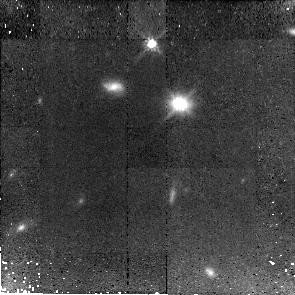
Target: J143955+355305. Instrument: NICMOS/NIC2. Filter: F110W. Exposure: 1.4 h. Observation ID: n9zf10010

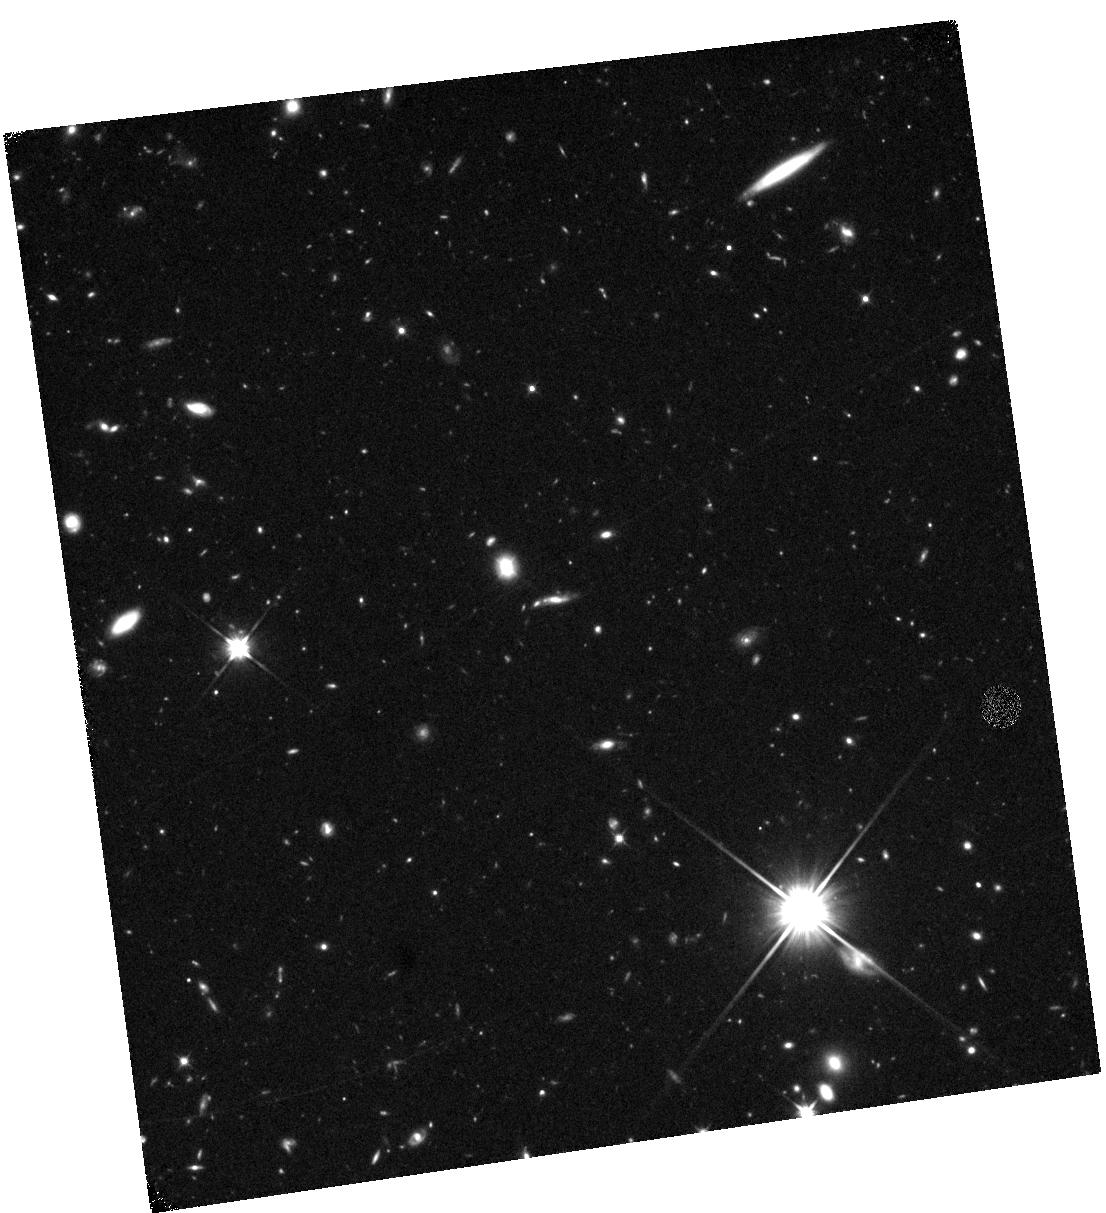
Target: J002006-005016. Instrument: WFC3/IR. Filter: F110W. Exposure: 40 min. Observation ID: hst_11208_03_wfc3_ir_f110w_i9zf03

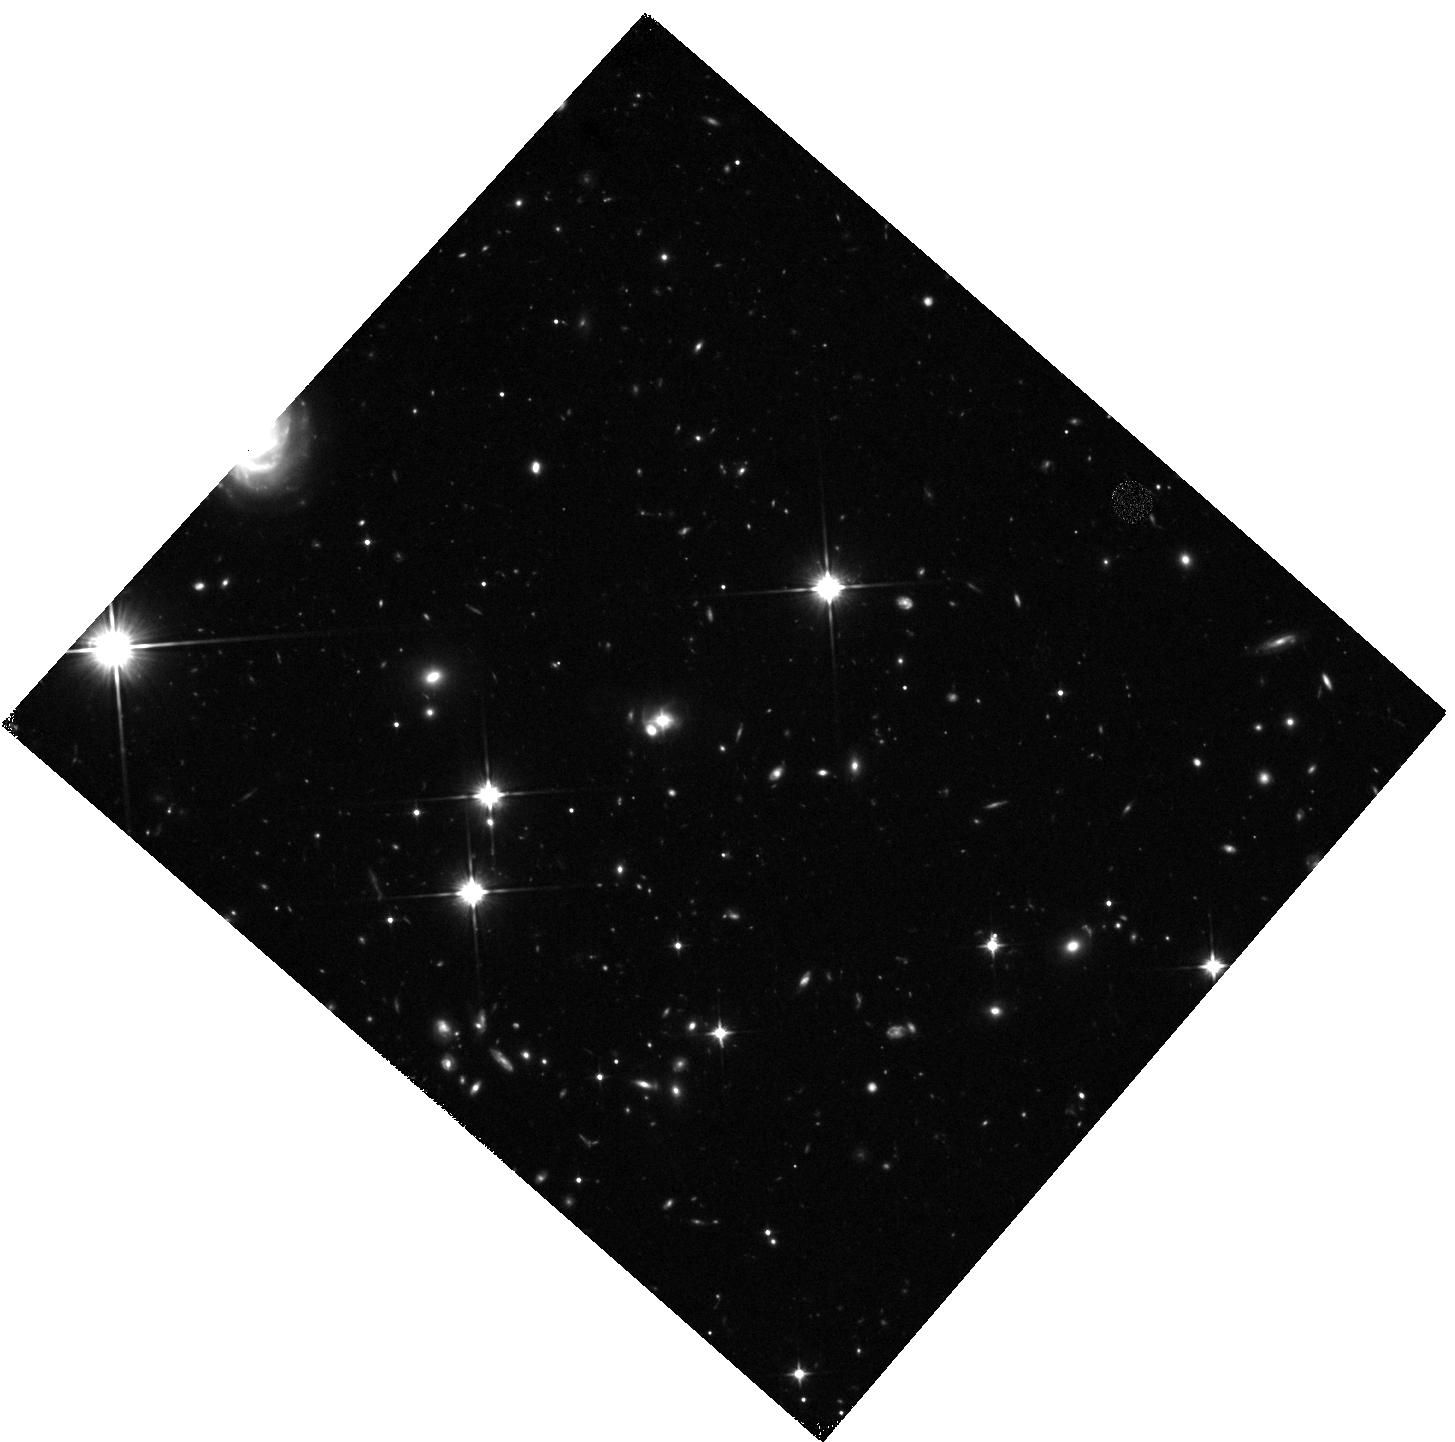
Target: J083655+075712. Instrument: WFC3/IR. Filter: F110W. Exposure: 40 min. Observation ID: hst_11208_01_wfc3_ir_f110w_i9zf01

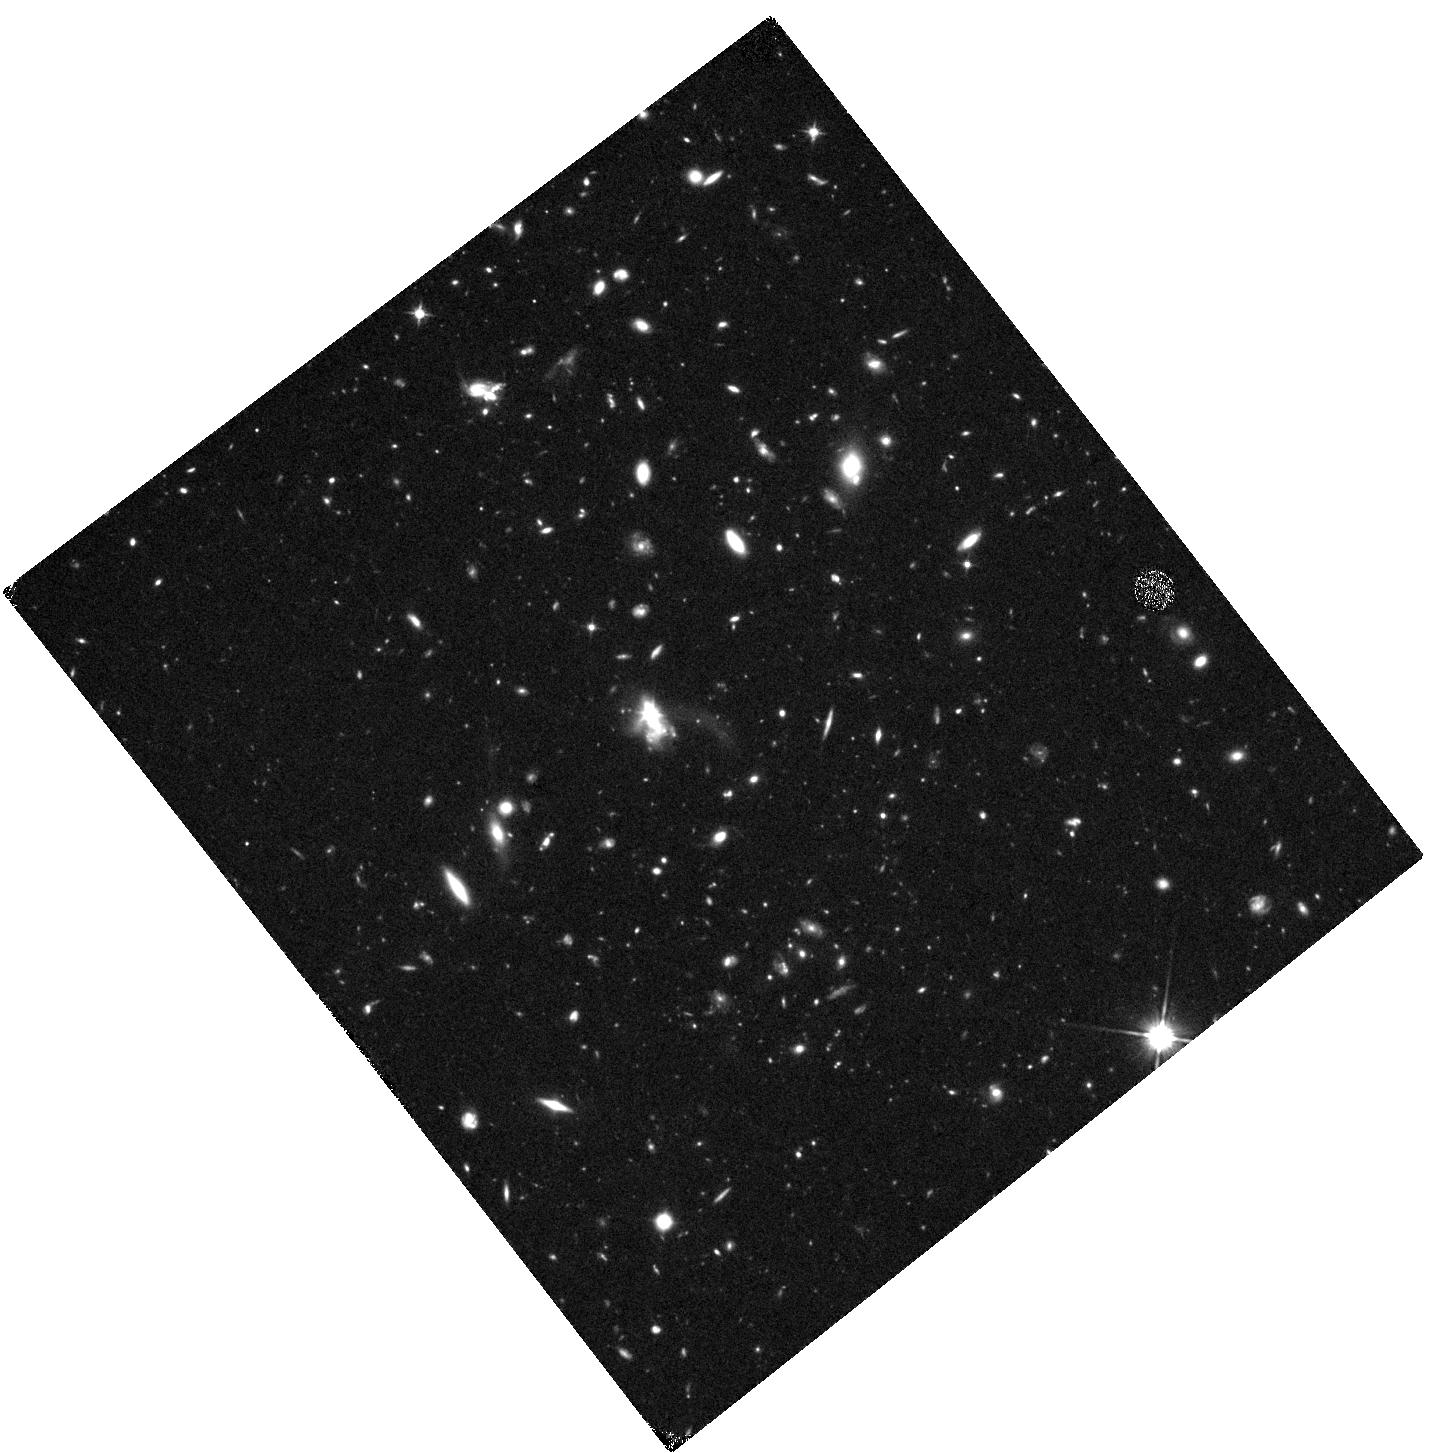
Target: J093211+433813.1. Instrument: WFC3/IR. Filter: F110W. Exposure: 40 min. Observation ID: hst_11208_04_wfc3_ir_f110w_i9zf04

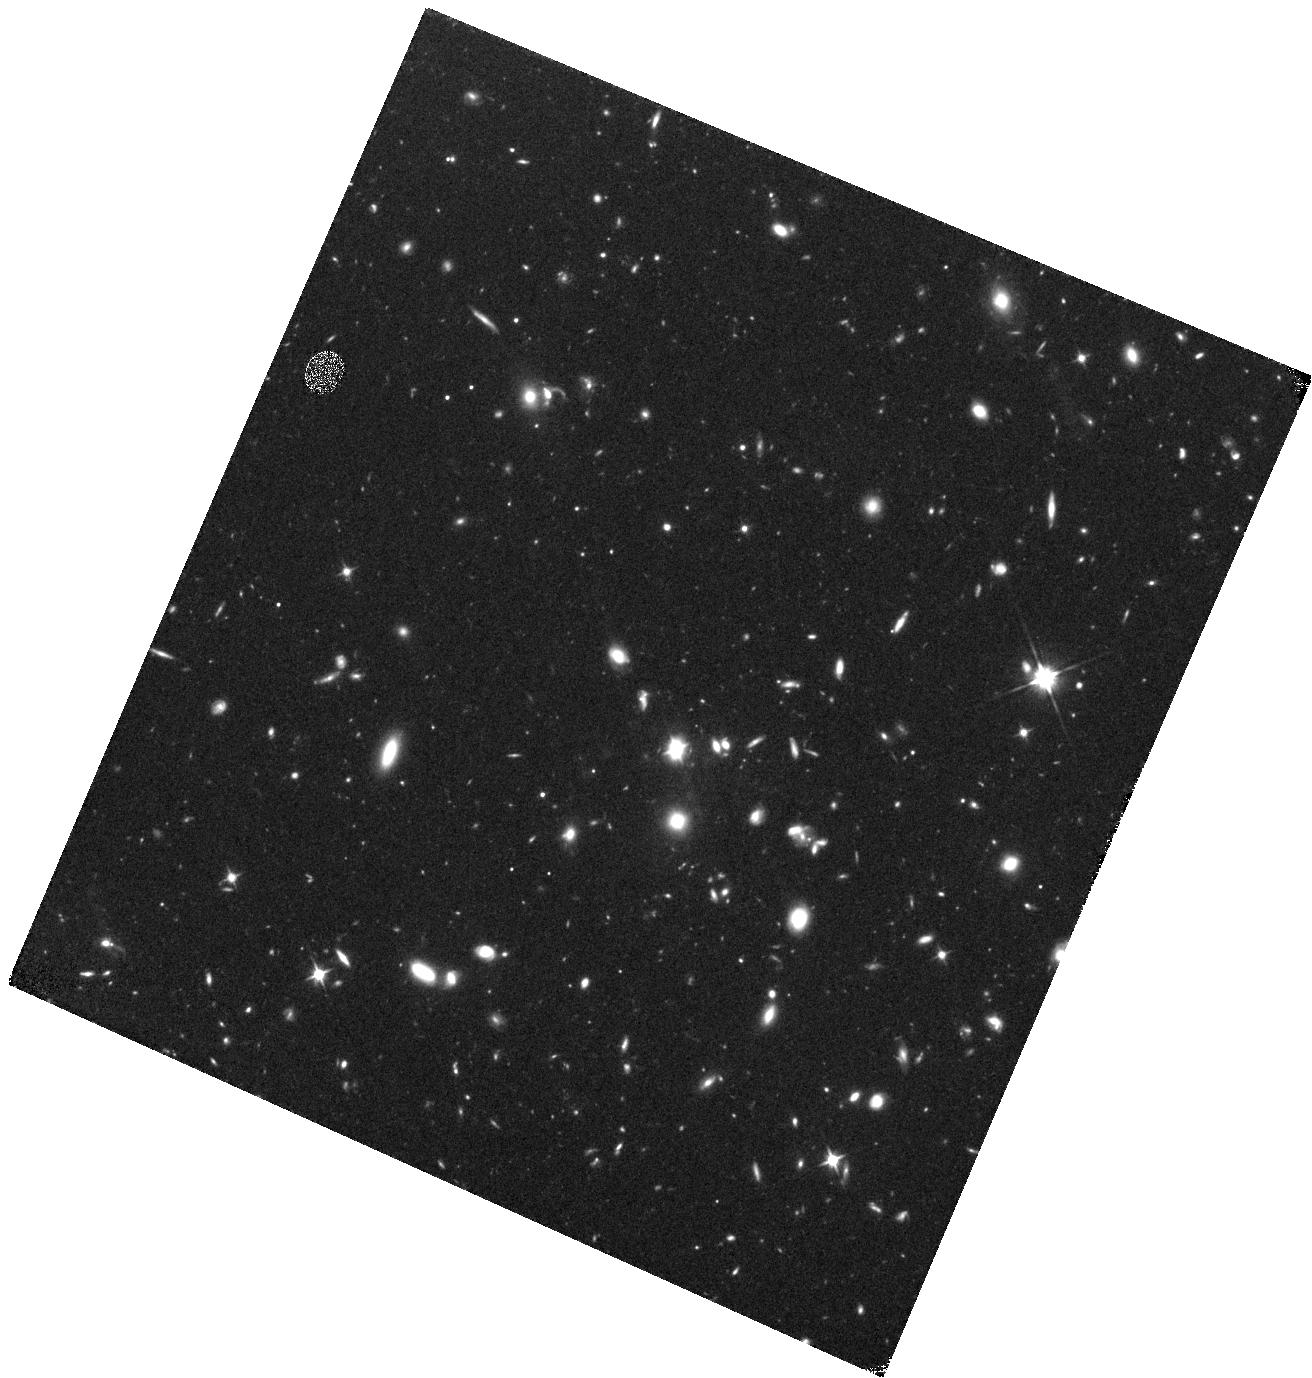
Target: J155228+562236. Instrument: WFC3/IR. Filter: F110W. Exposure: 40 min. Observation ID: hst_11208_07_wfc3_ir_f110w_i9zf07

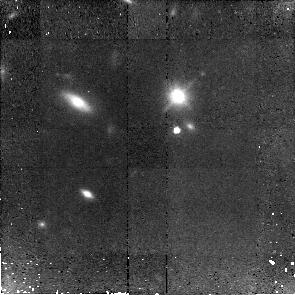
Target: J163252+263749. Instrument: NICMOS/NIC2. Filter: F110W. Exposure: 1.4 h. Observation ID: n9zf06010

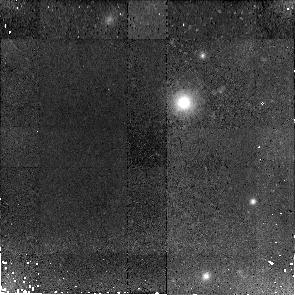
Target: J150015+322940. Instrument: NICMOS/NIC2. Filter: F110W. Exposure: 1.4 h. Observation ID: n9zf14010

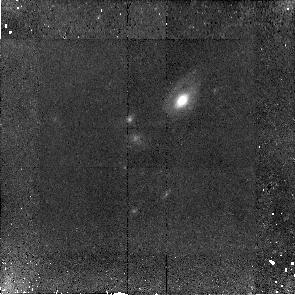
Target: J015516-094556. Instrument: NICMOS/NIC2. Filter: F110W. Exposure: 1.4 h. Observation ID: n9zf09010

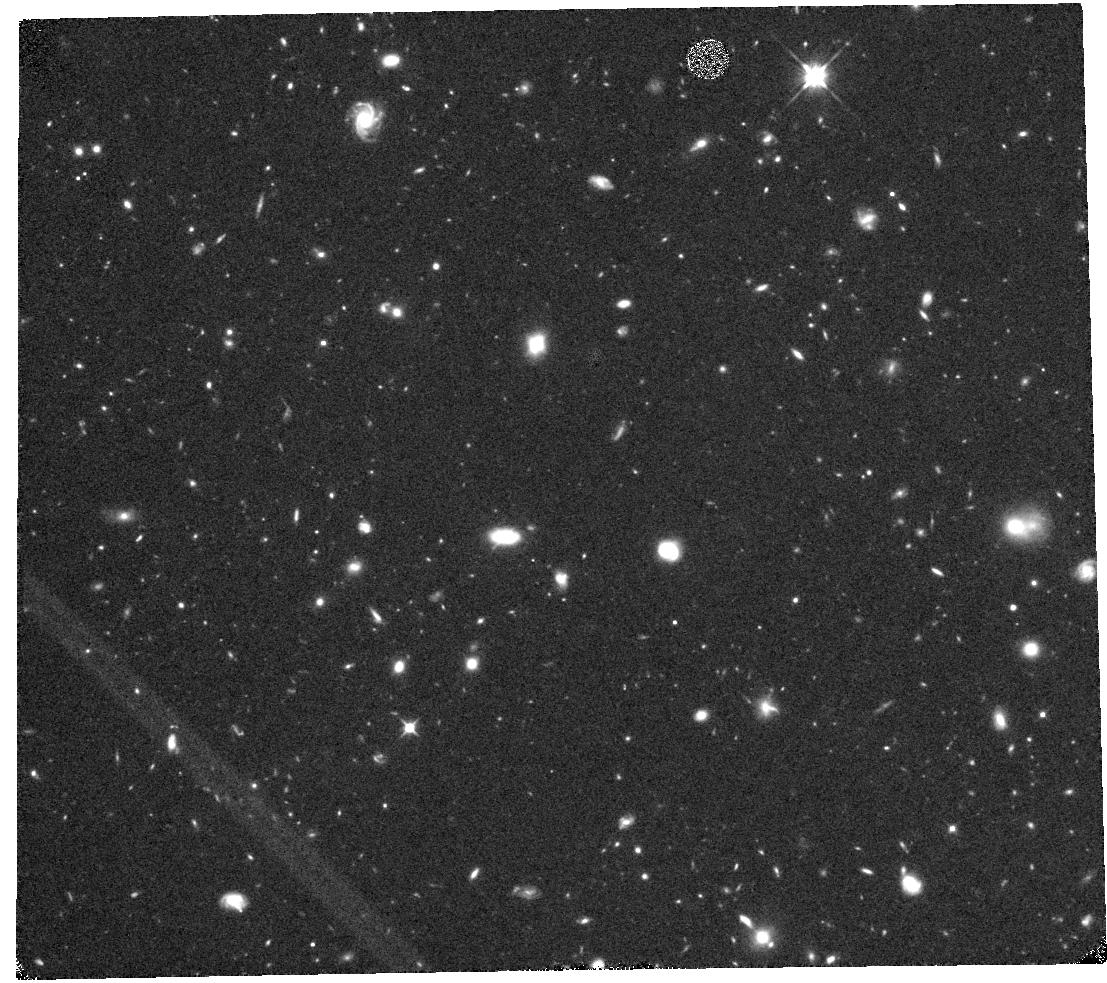
Target: J100728+392652. Instrument: WFC3/IR. Filter: F110W. Exposure: 40 min. Observation ID: hst_11208_13_wfc3_ir_f110w_i9zf13

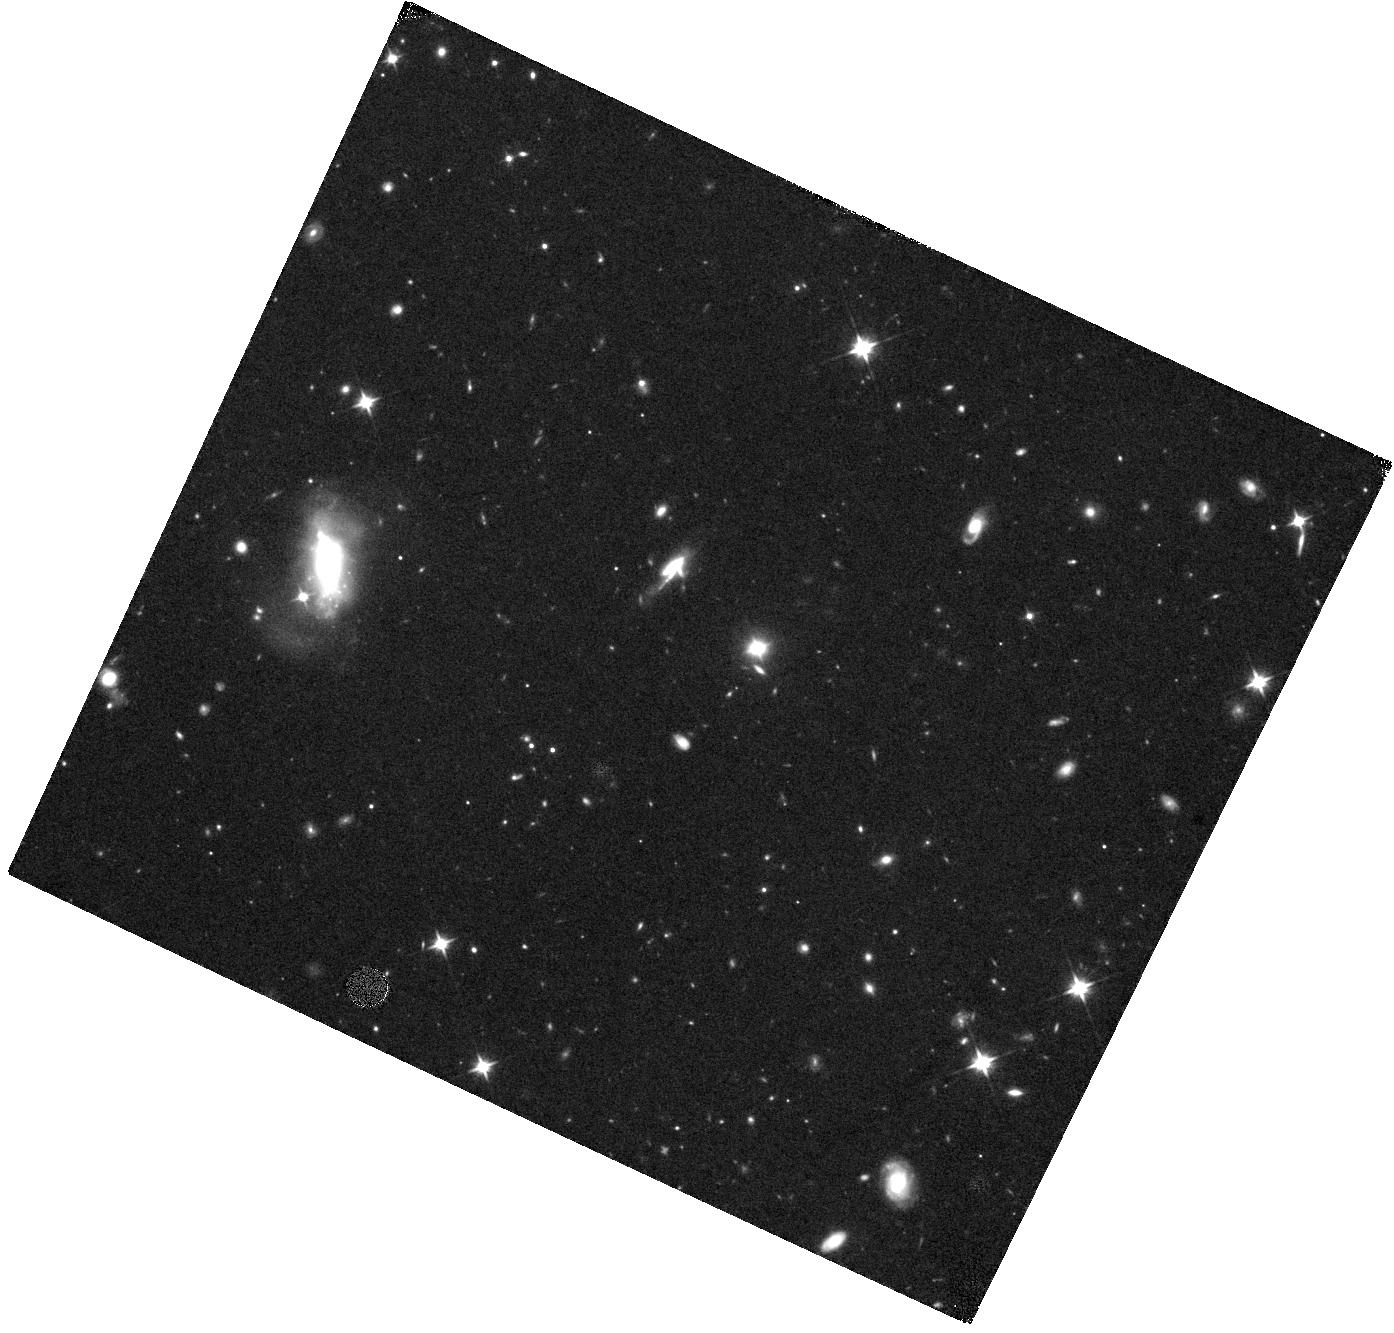
Target: J125631-023131. Instrument: WFC3/IR. Filter: F110W. Exposure: 40 min. Observation ID: hst_11208_11_wfc3_ir_f110w_i9zf11

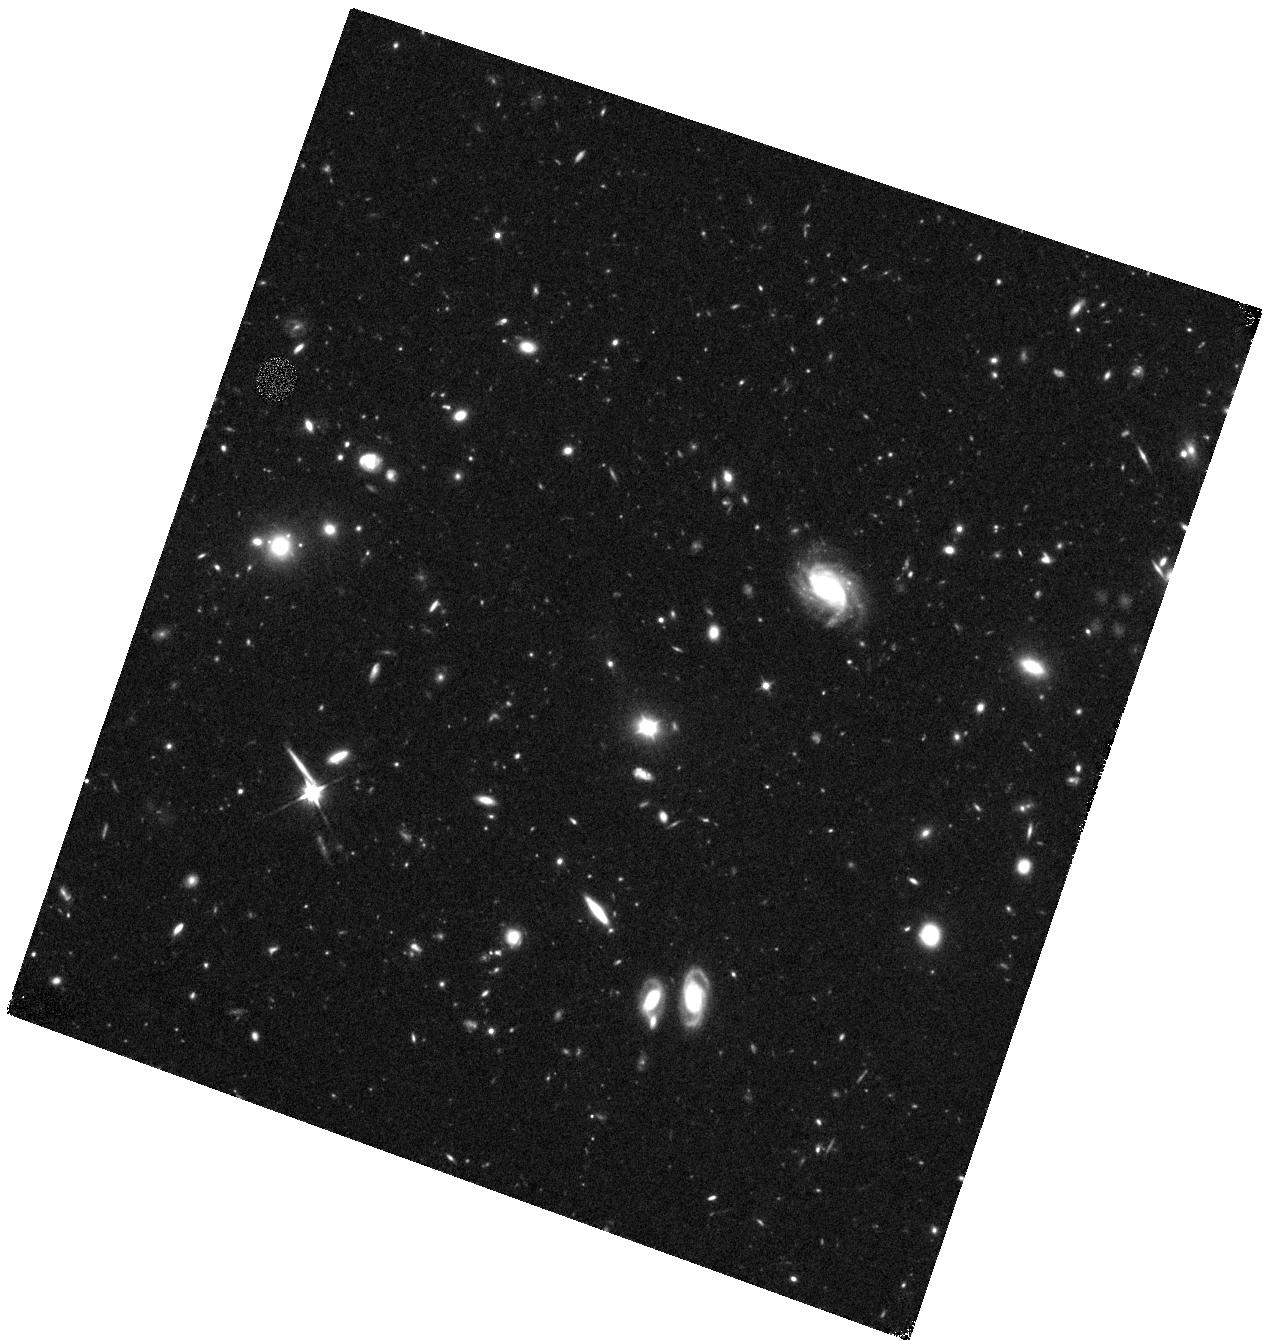
Target: J110642+614146. Instrument: WFC3/IR. Filter: F110W. Exposure: 40 min. Observation ID: hst_11208_02_wfc3_ir_f110w_i9zf02

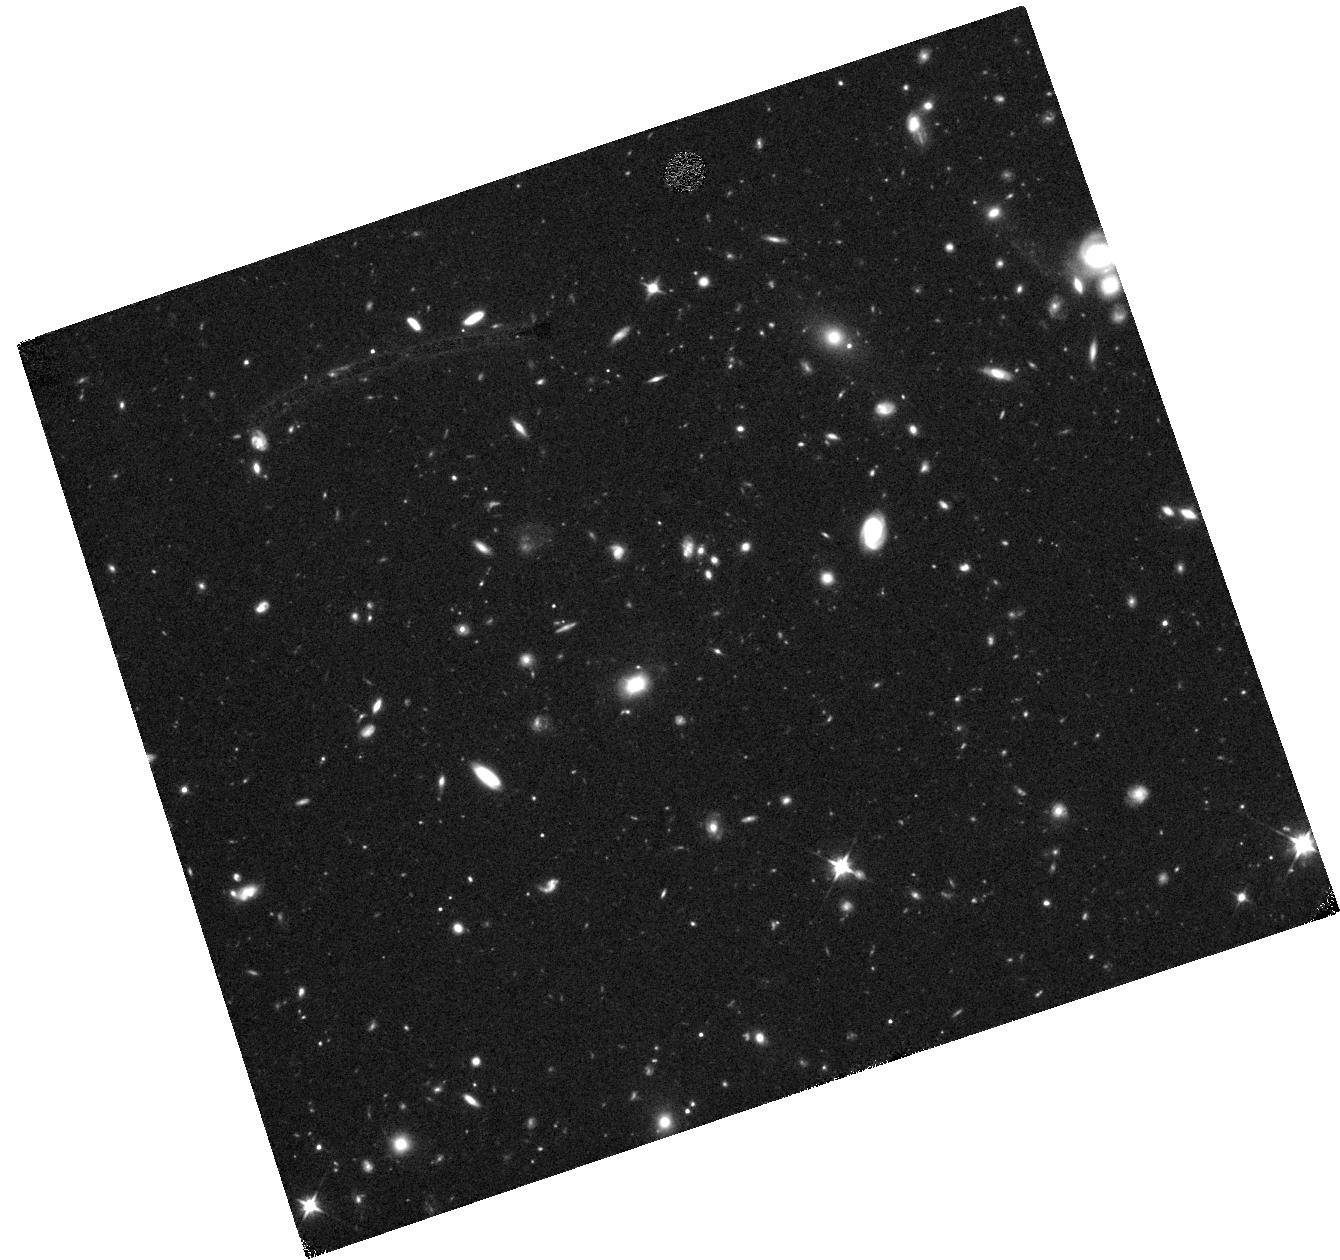
Target: J111415-005920. Instrument: WFC3/IR. Filter: F110W. Exposure: 40 min. Observation ID: hst_11208_08_wfc3_ir_f110w_i9zf08

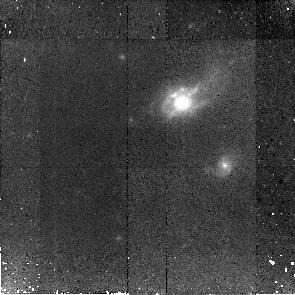
Target: J034230-052319. Instrument: NICMOS/NIC2. Filter: F110W. Exposure: 1.4 h. Observation ID: n9zf15010

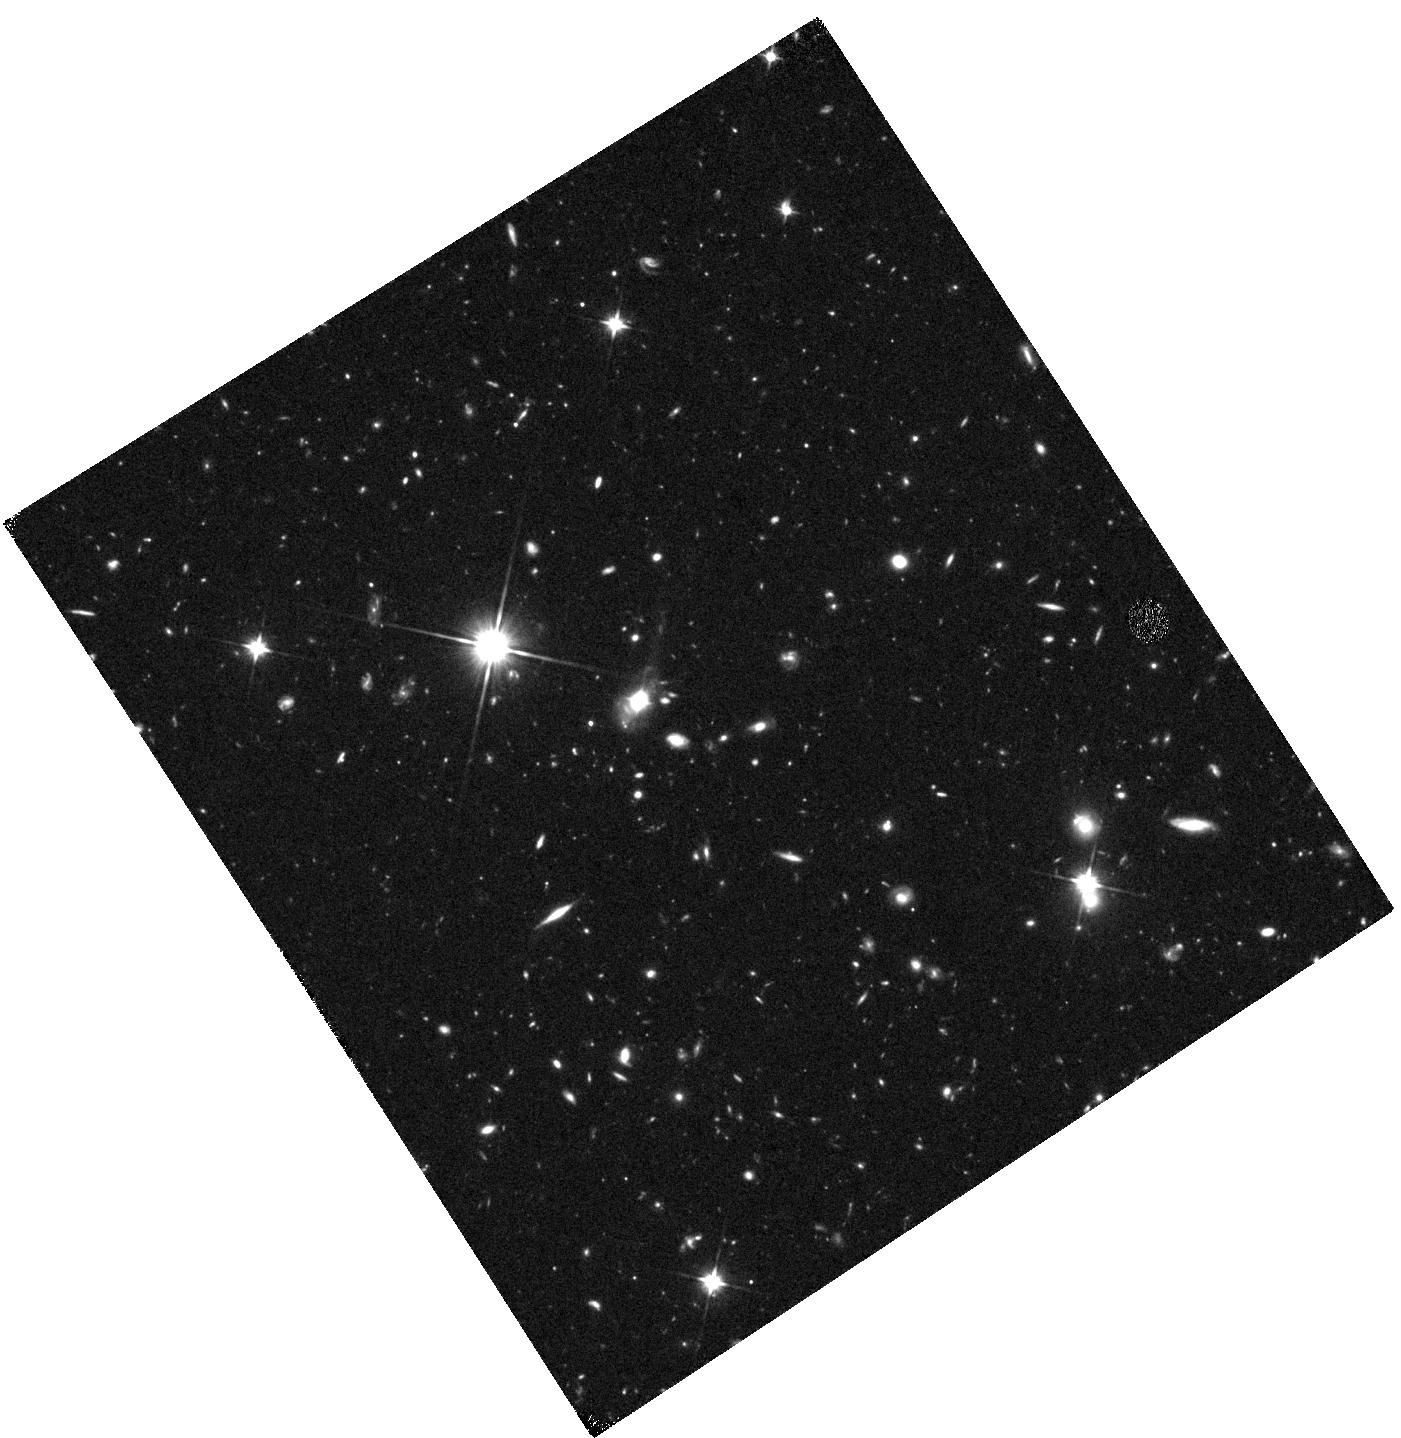
Target: J094853+363121. Instrument: WFC3/IR. Filter: F110W. Exposure: 40 min. Observation ID: hst_11208_05_wfc3_ir_f110w_i9zf05

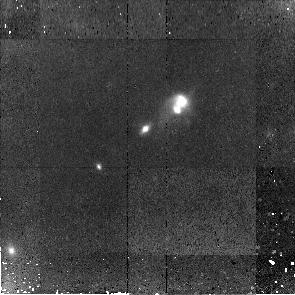
Target: 152655-003243. Instrument: NICMOS/NIC2. Filter: F110W. Exposure: 1.4 h. Observation ID: n9zf12010

The co-evolution of spheroids and black holes in the last six billion years (PI: Treu, Tommaso L.)

The masses of giant black holes are correlated with the luminosities, masses, and velocity dispersions of the bulges of their host galaxies. This empirical correlation of phenomena on widely different scales (from pcs to kpcs) suggests that the formation and evolution of galaxies and central black holes are closely linked. In Cycle 13, we have started a campaign to map directly the co-evolution of spheroids and black-holes by measuring in observationally favorable redshift windows the empirical correlations connecting their properties. By focusing on Seyfert 1s, where the nucleus and the stars contribute comparable fractions of total light, black hole mass and bulge dispersion are obtained from Keck spectroscopy. HST is required for accurate measurement of the non stellar AGN continuum, the morphology of the galaxy, and the structural parameters of the bulge. The results at z=0.36 indicate a surprisingly fast evolution of bulges in the past 4 Gyrs (significant at the 95%CL), in the sense that bulges were significantly smaller for a given black hole mass. Also, the large fraction of mergers and disturbed galaxies (4+2 out of 20) identifies gas-rich mergers as the mechanisms responsible for bulge-growth. Going to higher redshift -- where evolutionary trends should be stronger -- is needed to confirm these tantalizing results. We propose therefore to push our investigation to the next suitable redshift window z=0.57 (lookback-time 6 Gyrs). Fifteen objects are the minimum number required to map the evolution of the empirical correlations between bulge properties and black-hole mass, and to achieve a conclusive detection of evolution (>99%CL).